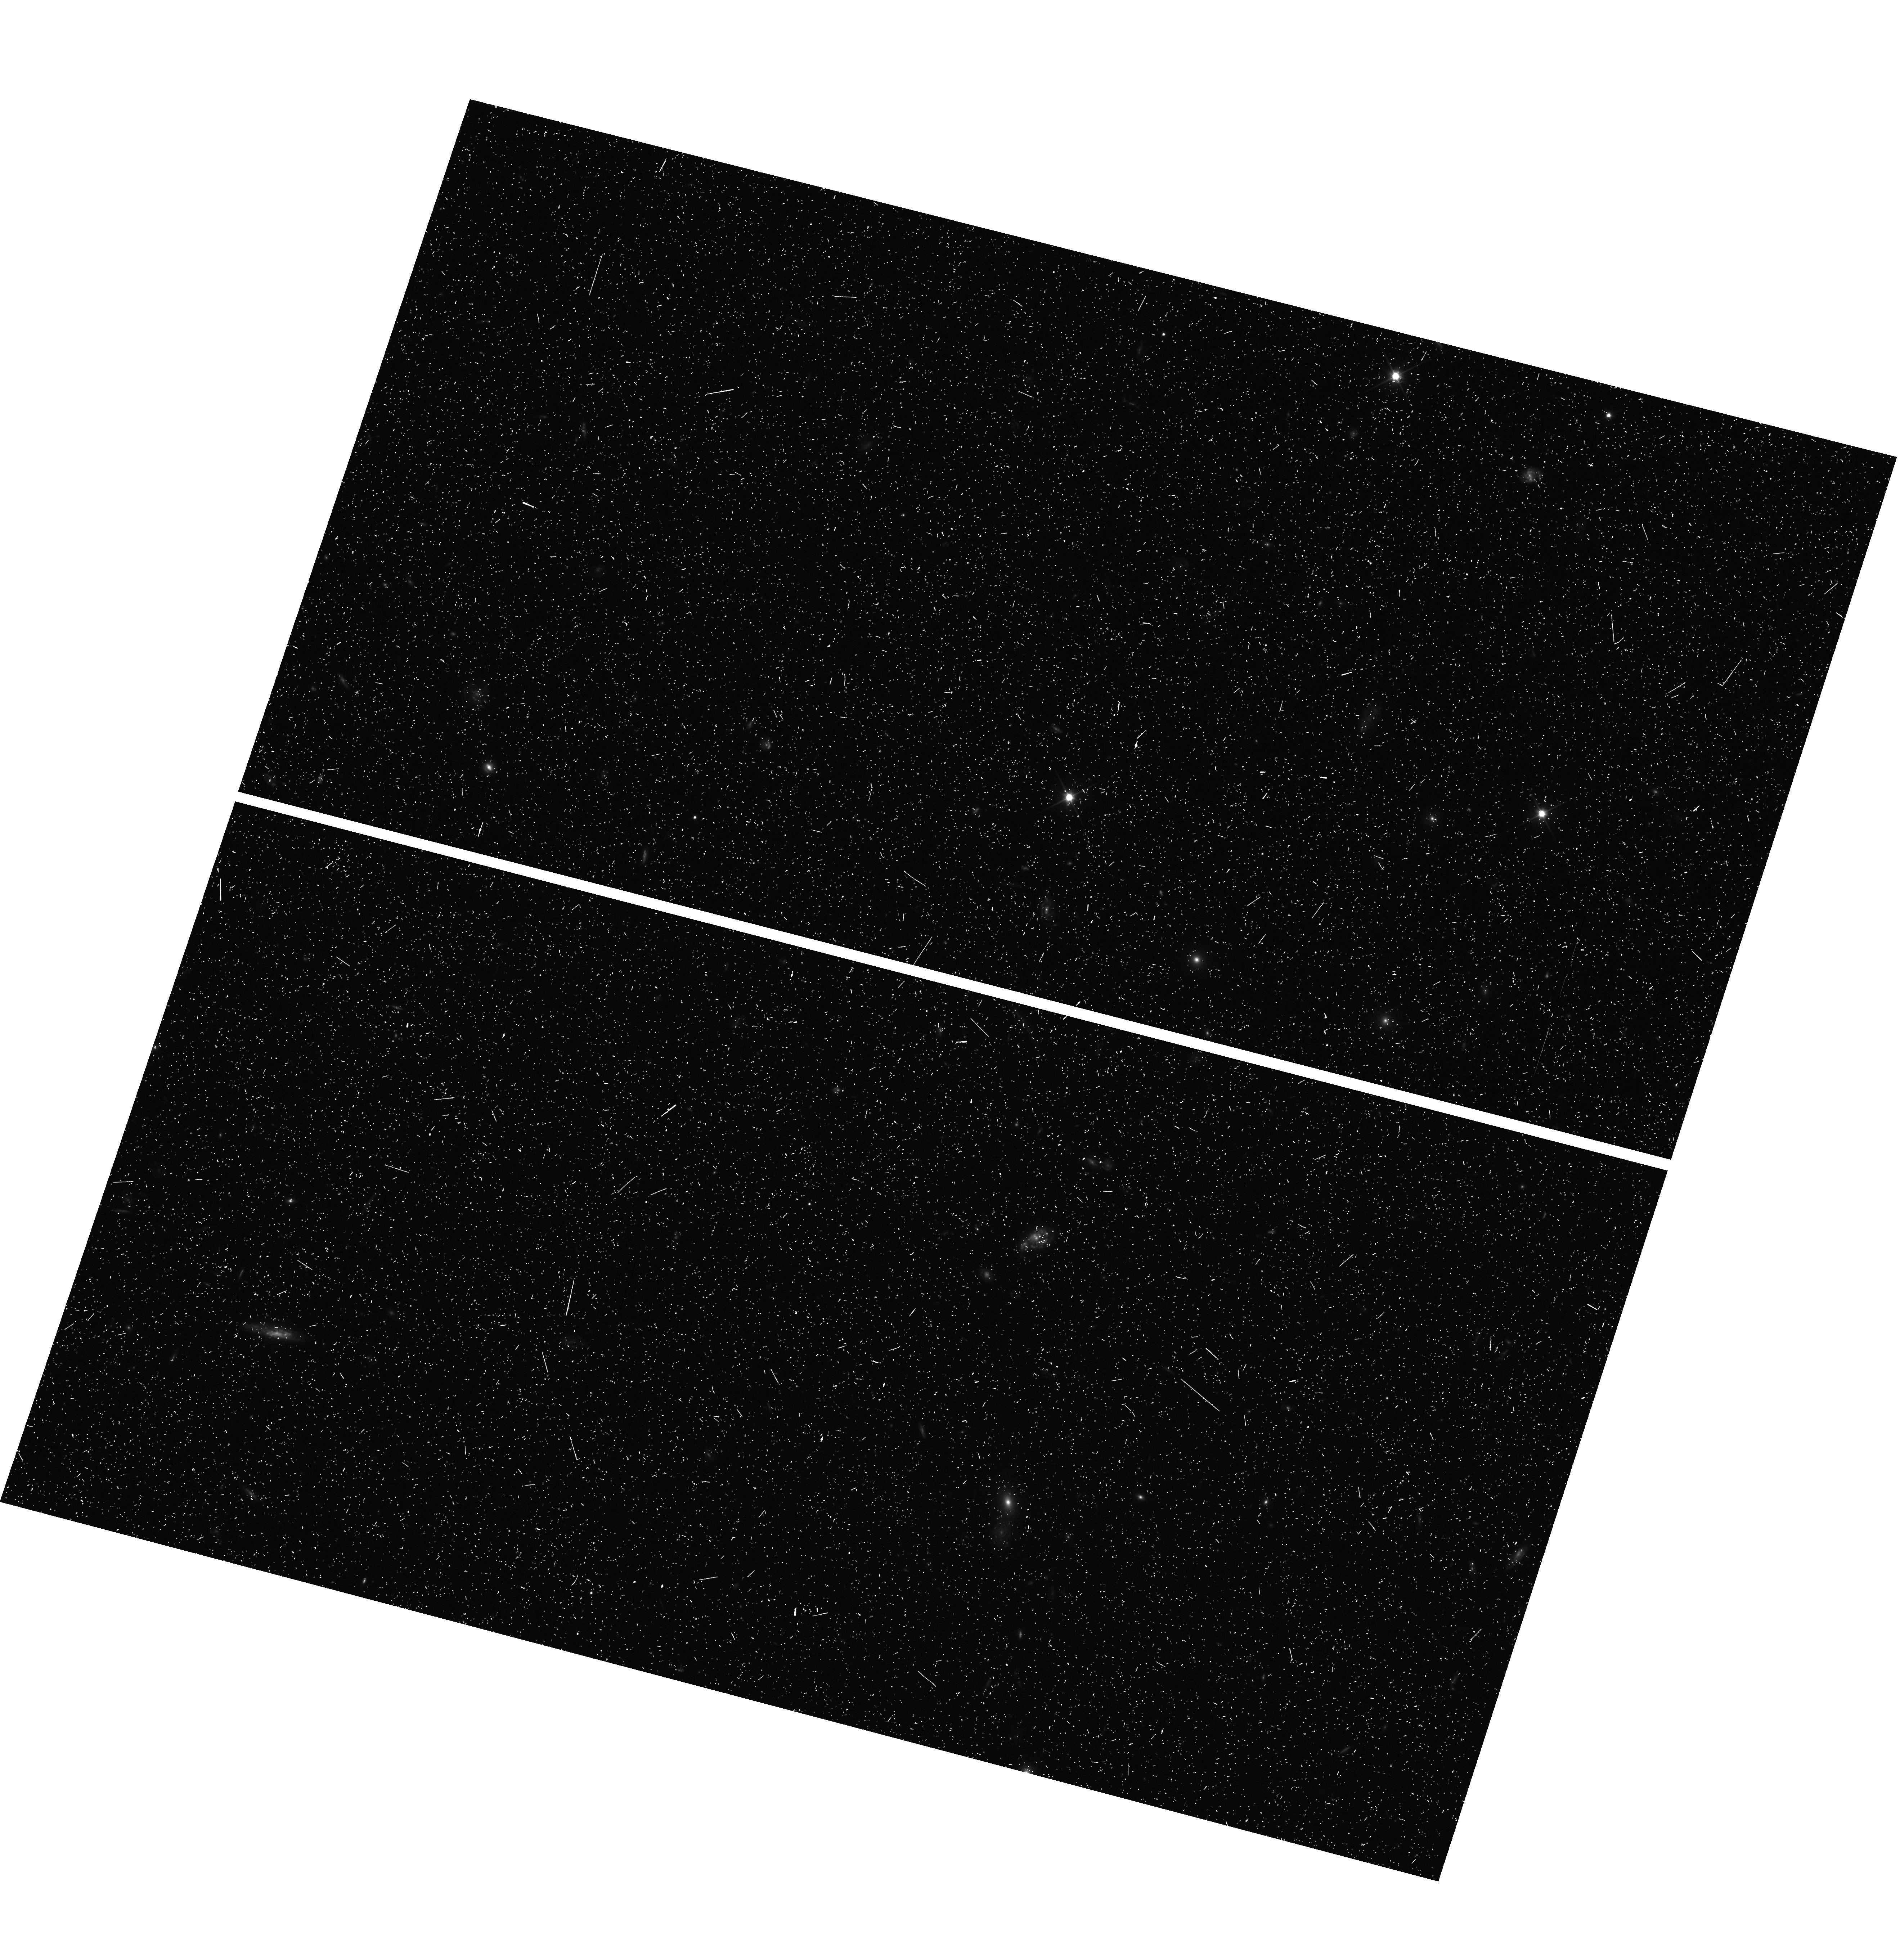
Target: CLJ1226+3332-WFC3PAR1. Instrument: WFC3/UVIS. Filter: F350LP. Exposure: 10 min. Observation ID: hst_12791_a0_wfc3_uvis_f350lp_ibxfa0

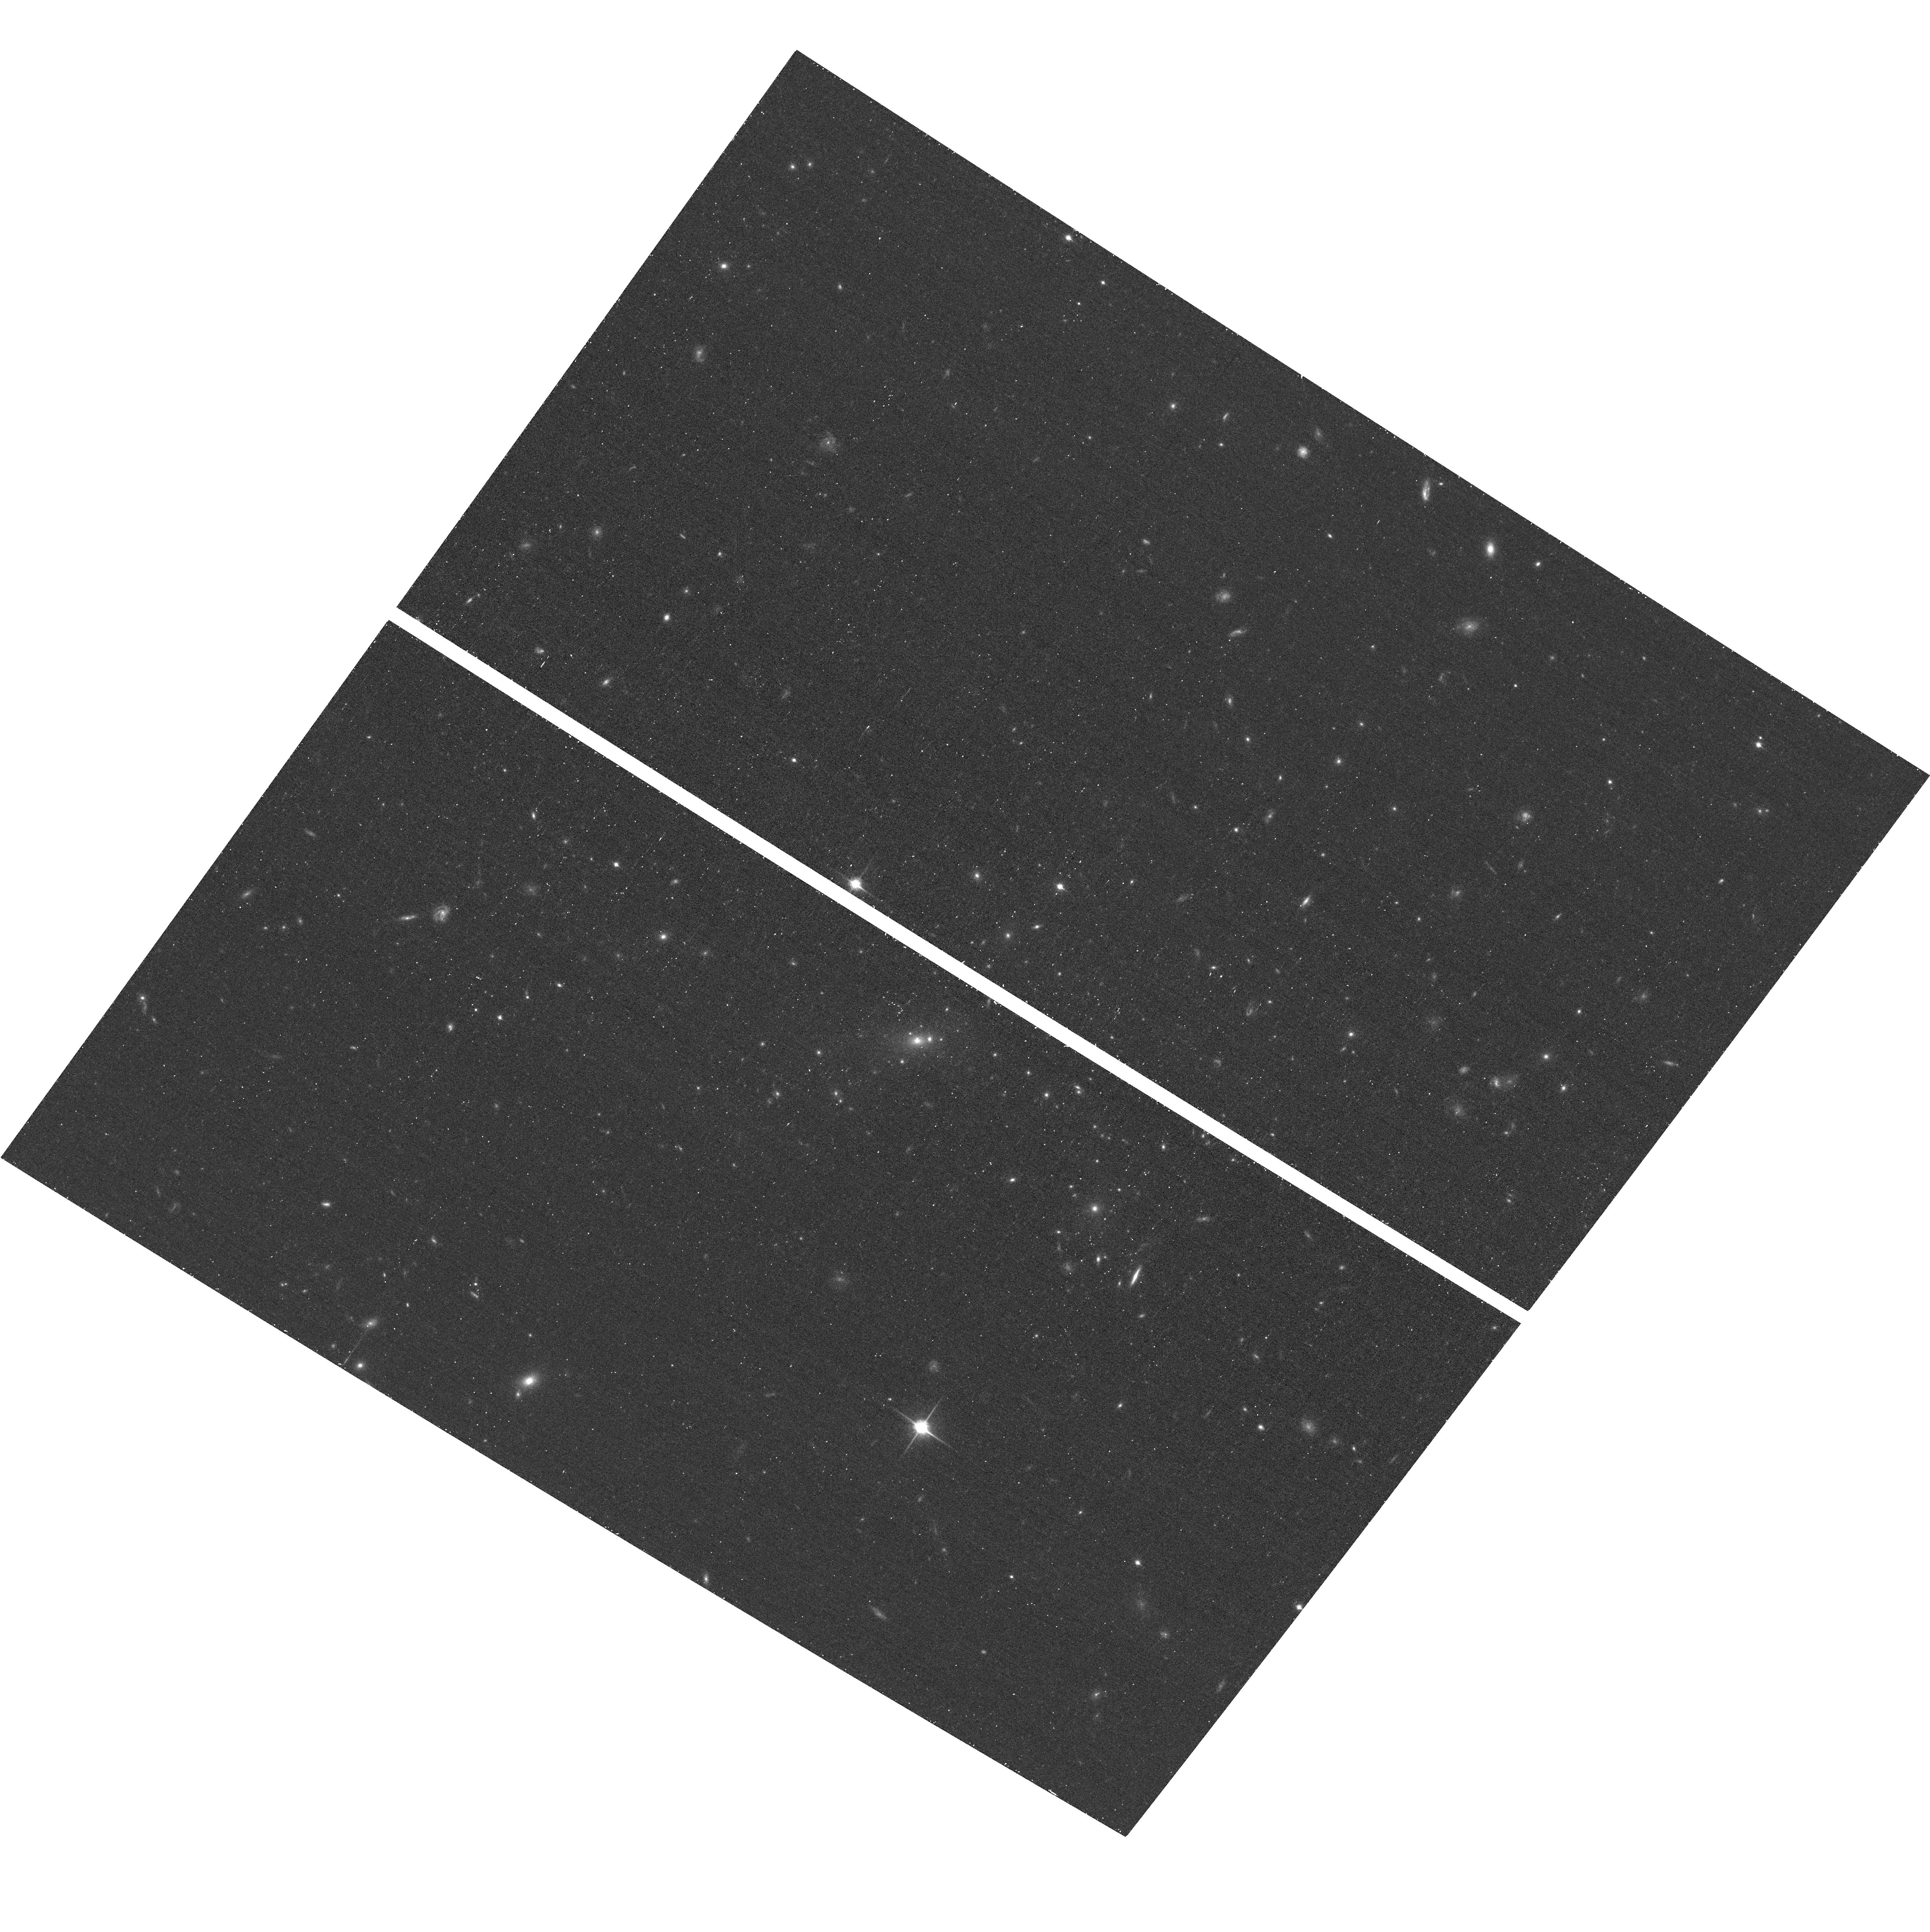
Target: CLJ1226+3332. Instrument: ACS/WFC. Filter: F850LP. Exposure: 20 min. Observation ID: hst_12791_b0_acs_wfc_f850lp_jbxfb0

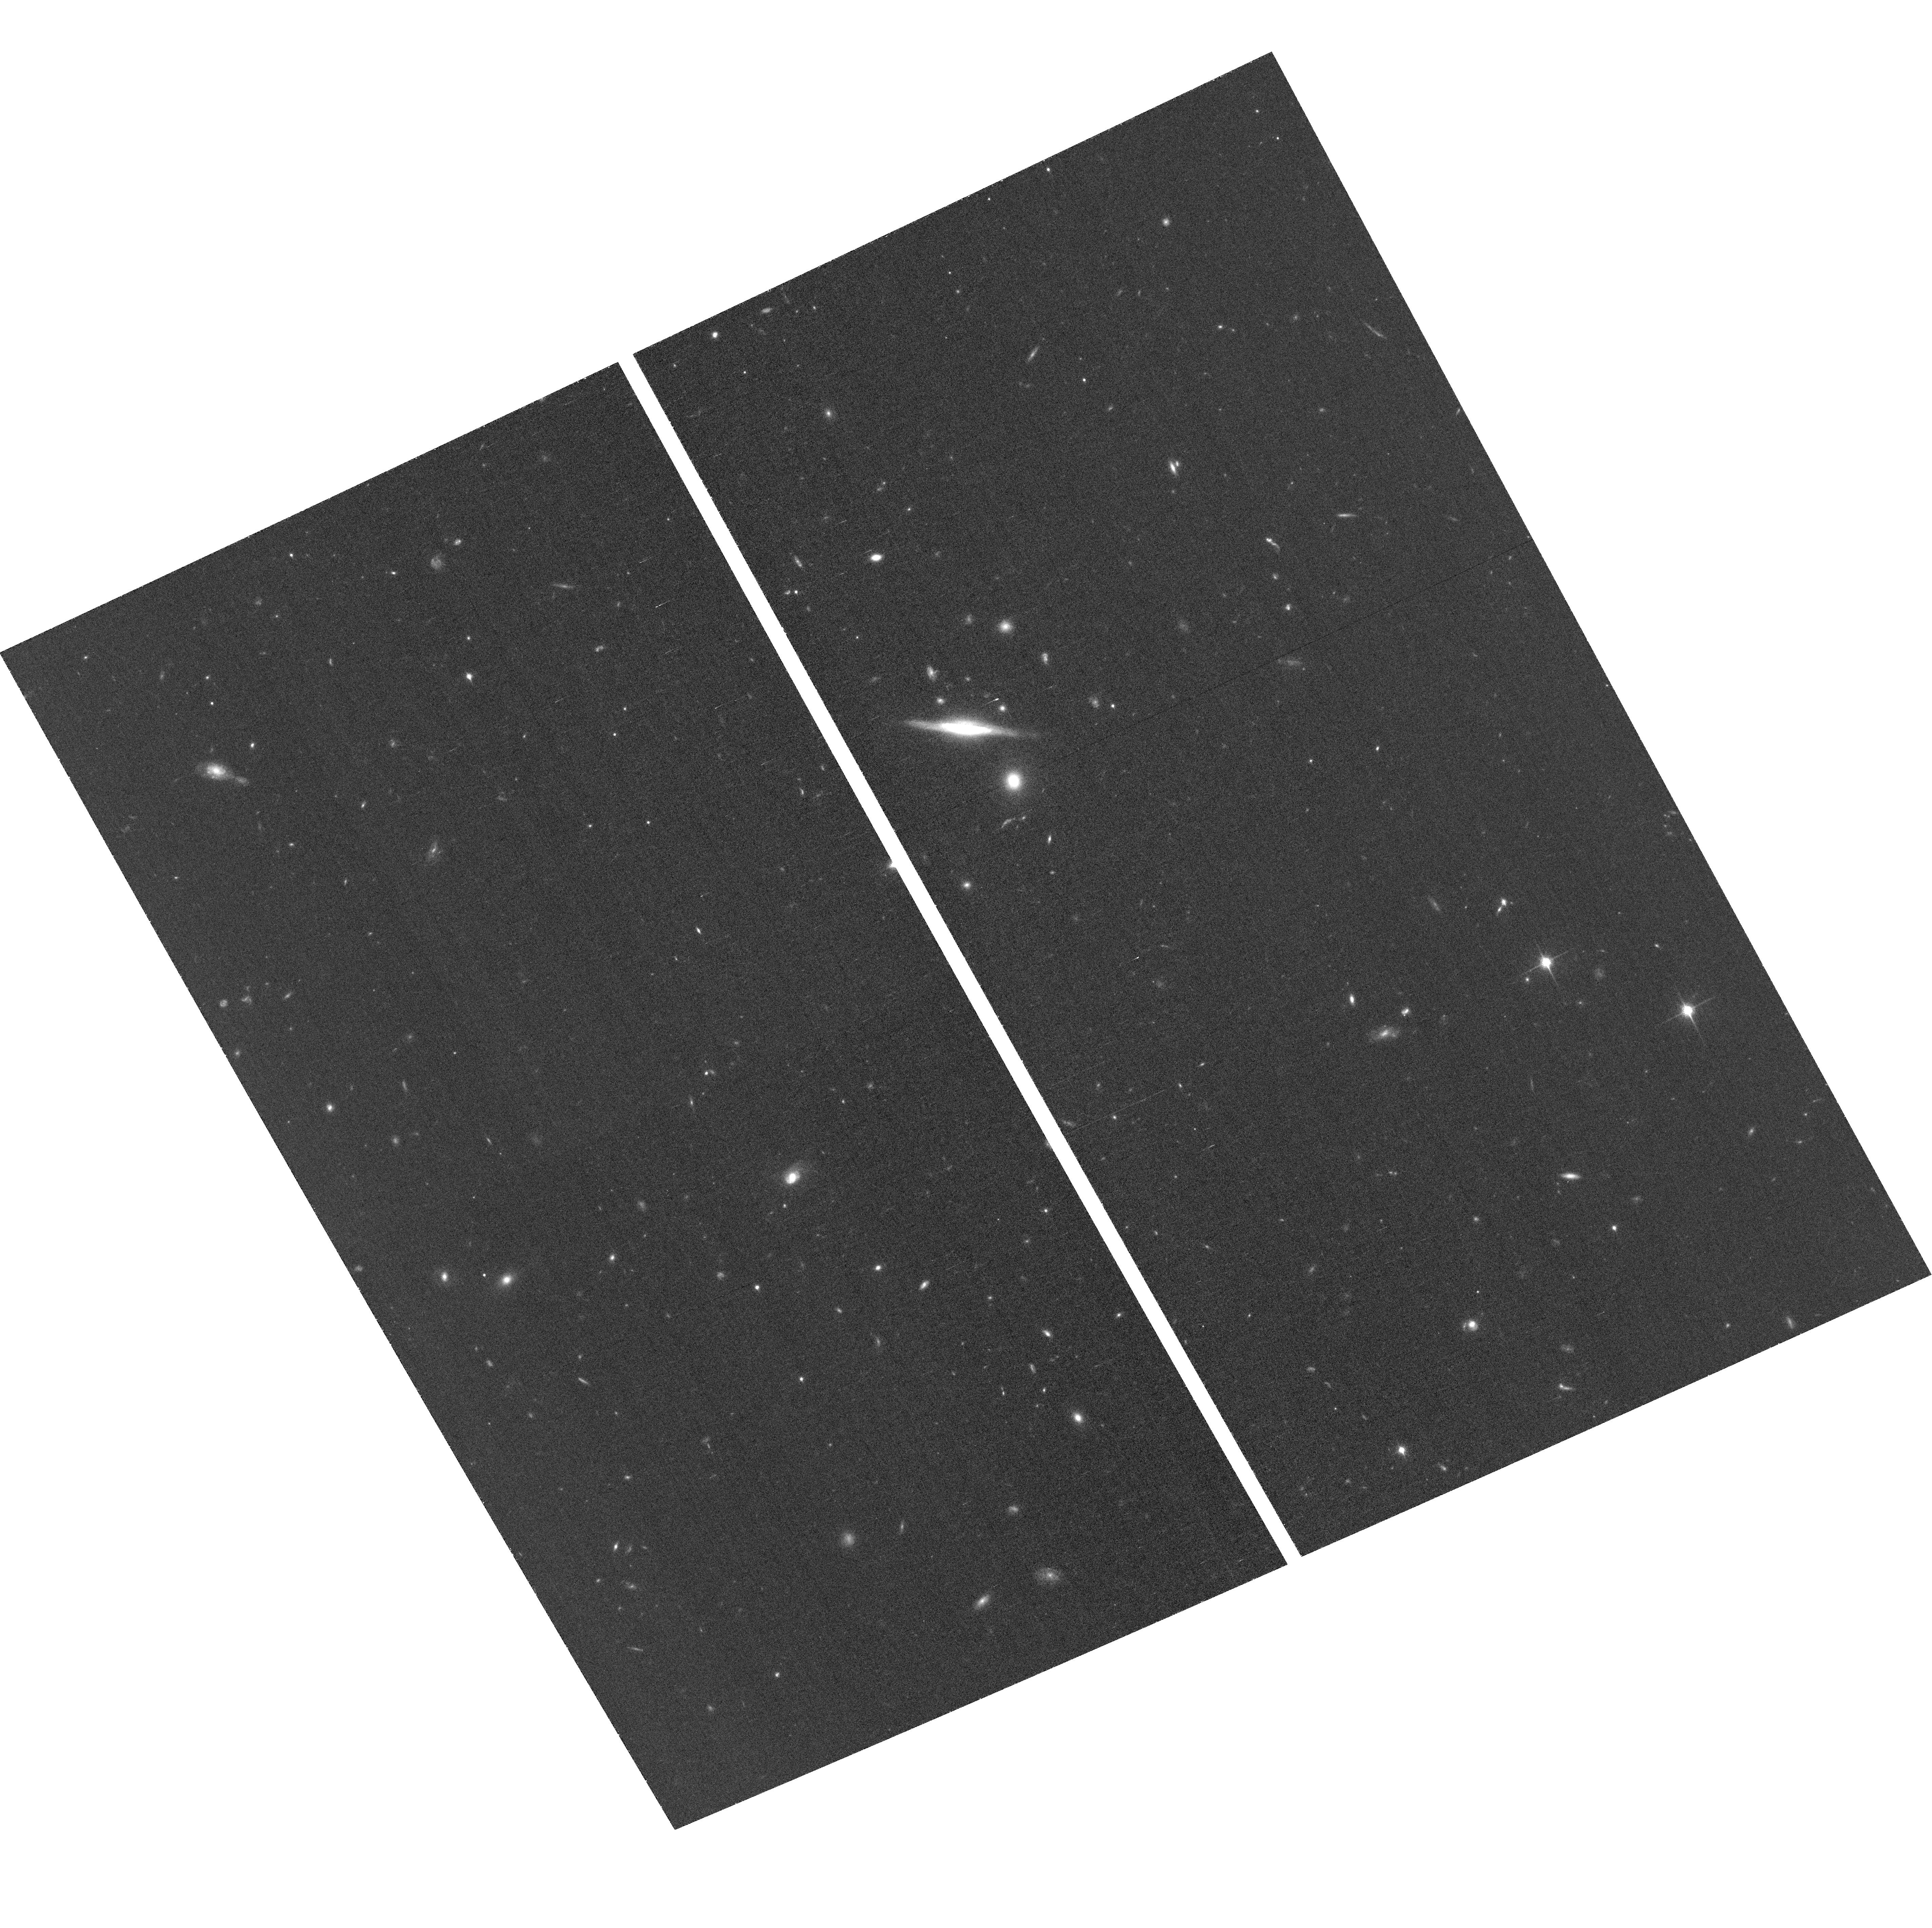
Target: CLJ1226+3332-ACSPAR1. Instrument: ACS/WFC. Filter: F850LP. Exposure: 1 h. Observation ID: hst_12791_a6_acs_wfc_f850lp_jbxfa6

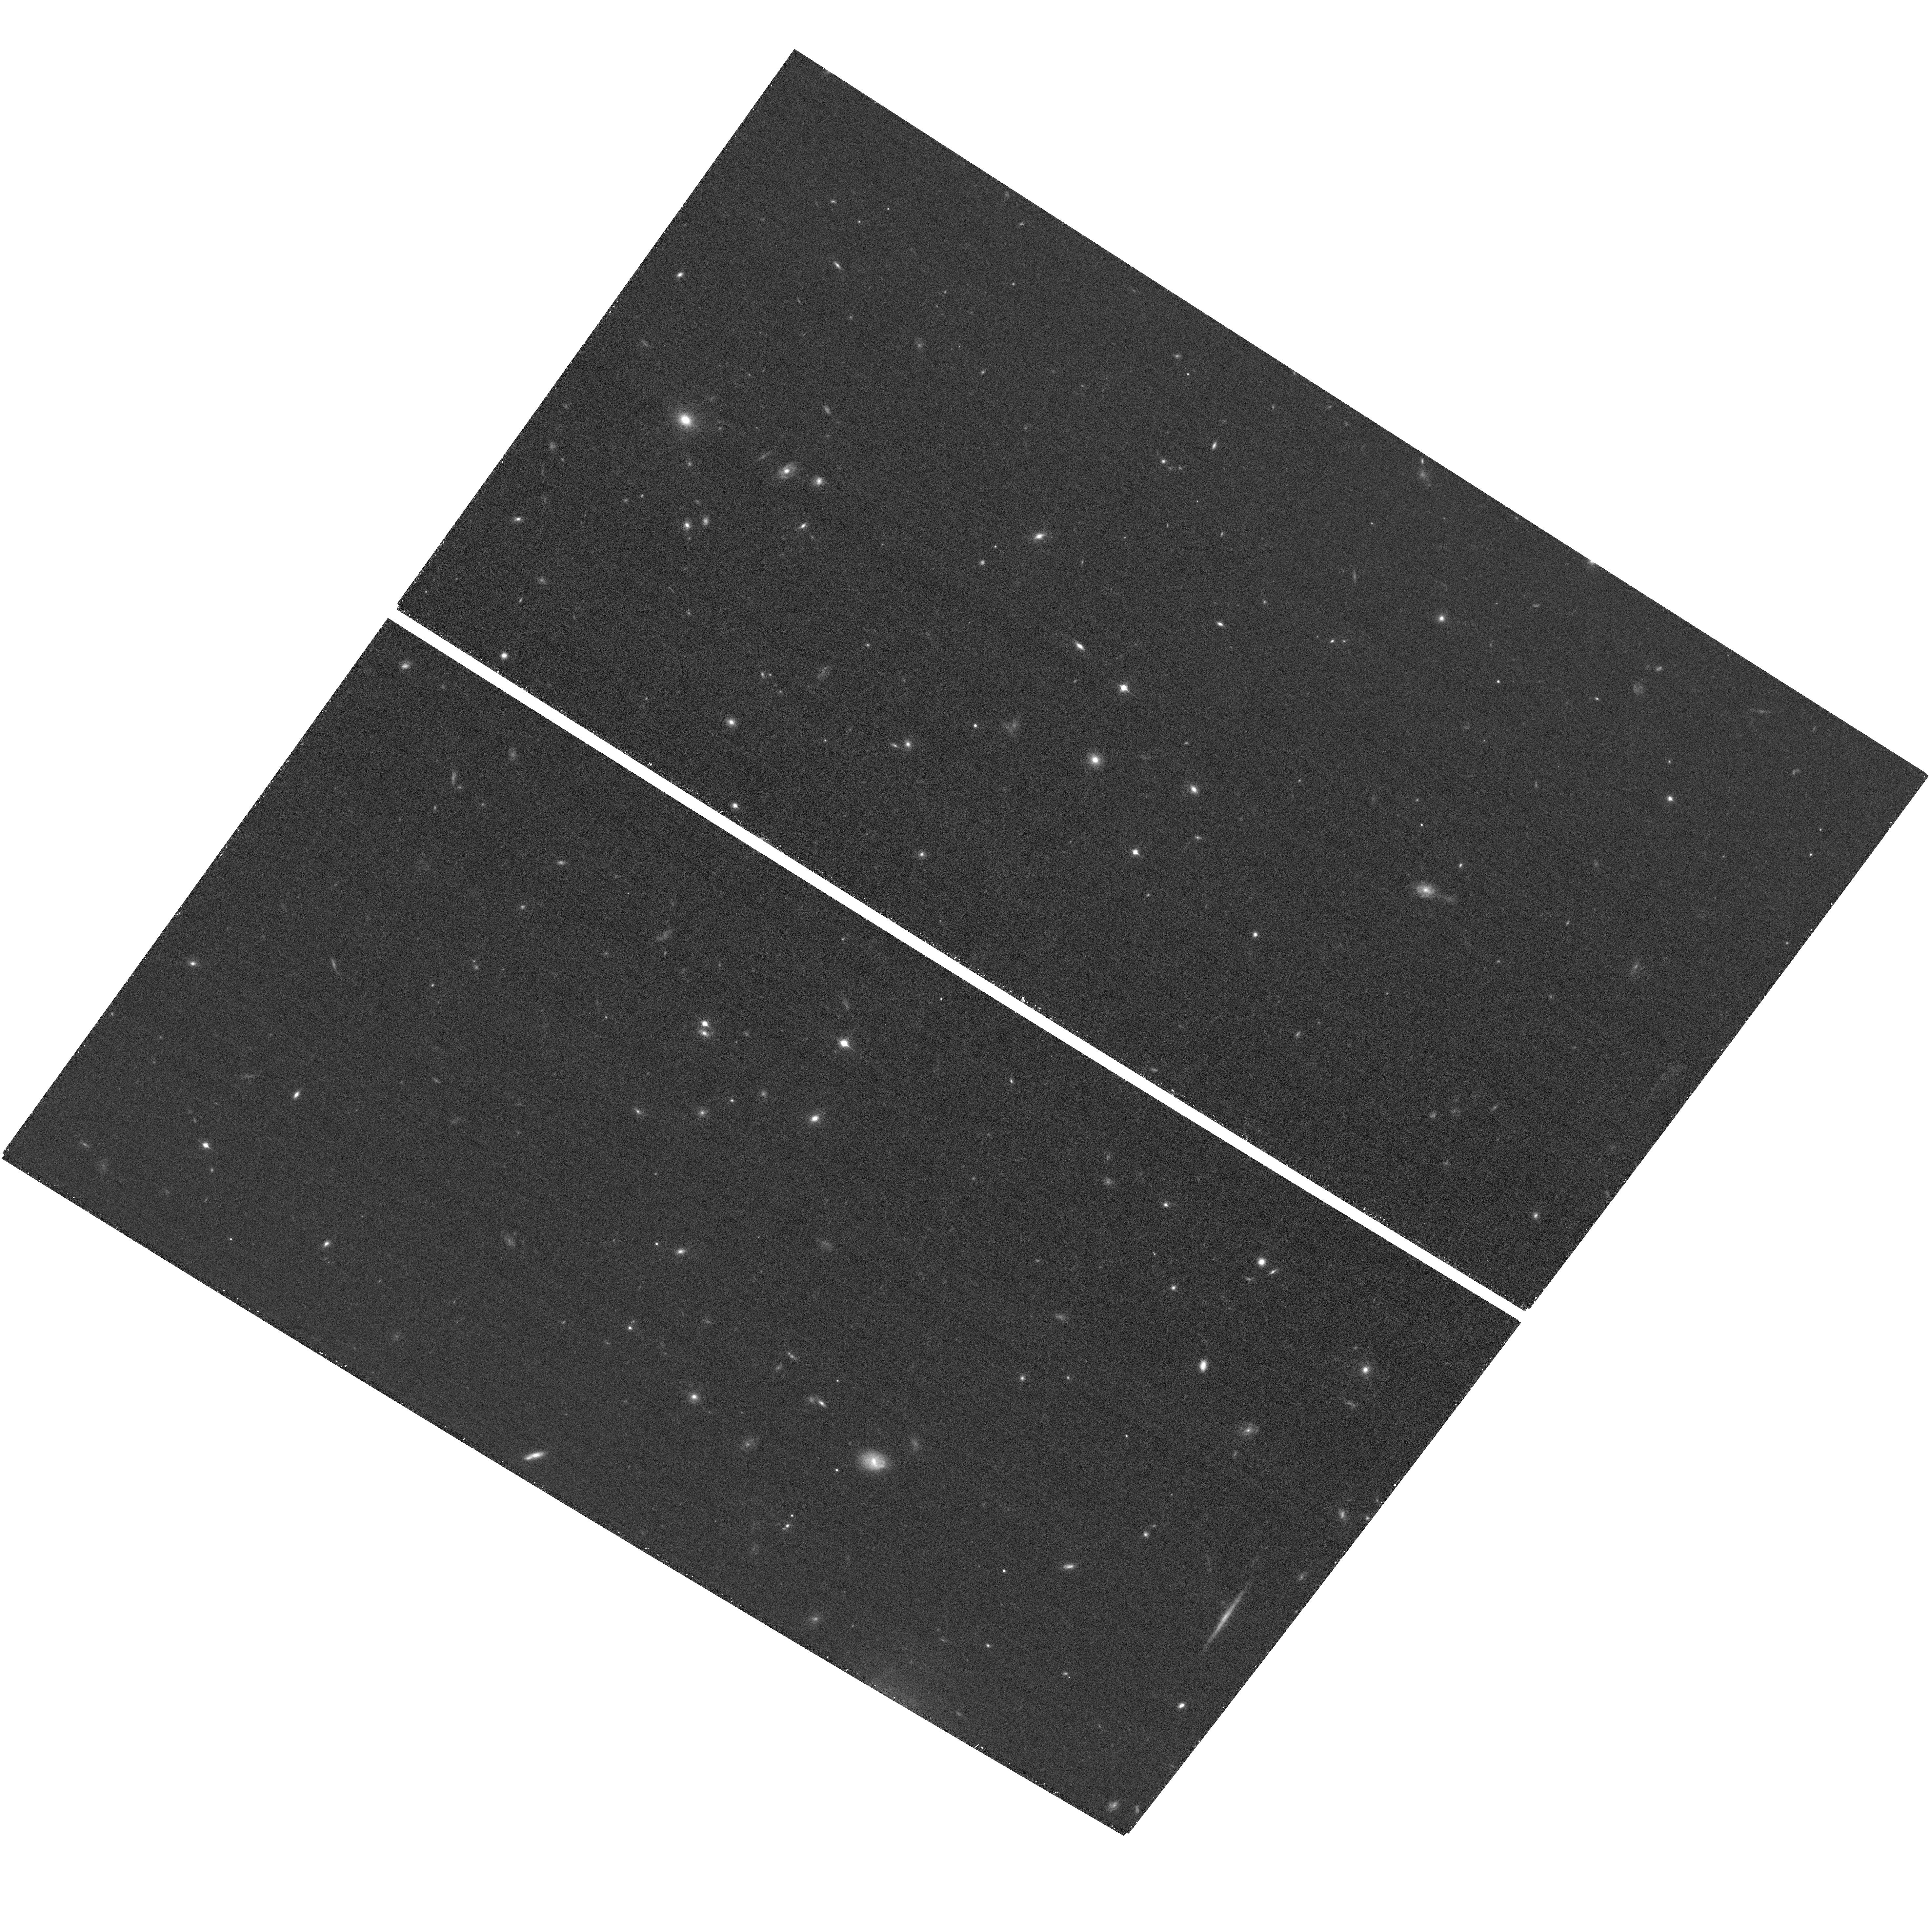
Target: CLJ1226+3332-ACSPAR2. Instrument: ACS/WFC. Filter: F850LP. Exposure: 26 min. Observation ID: hst_12791_b1_acs_wfc_f850lp_jbxfb1

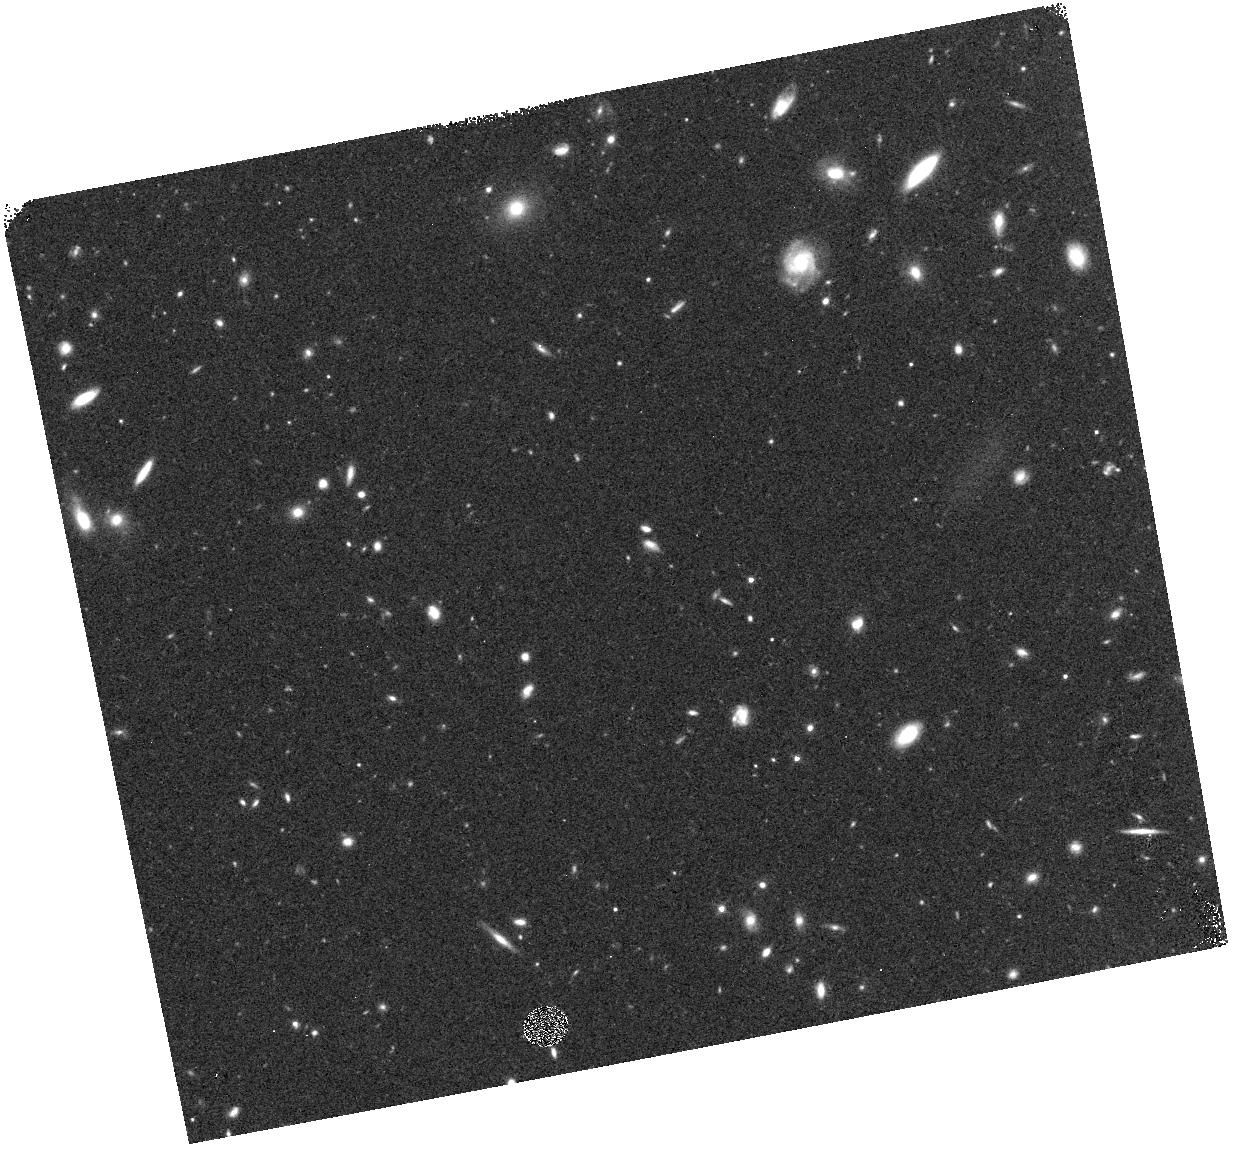
Target: CLJ1226+3332-WFC3PAR2. Instrument: WFC3/IR. Filter: F125W. Exposure: 12 min. Observation ID: hst_12791_b0_wfc3_ir_f125w_ibxfb0

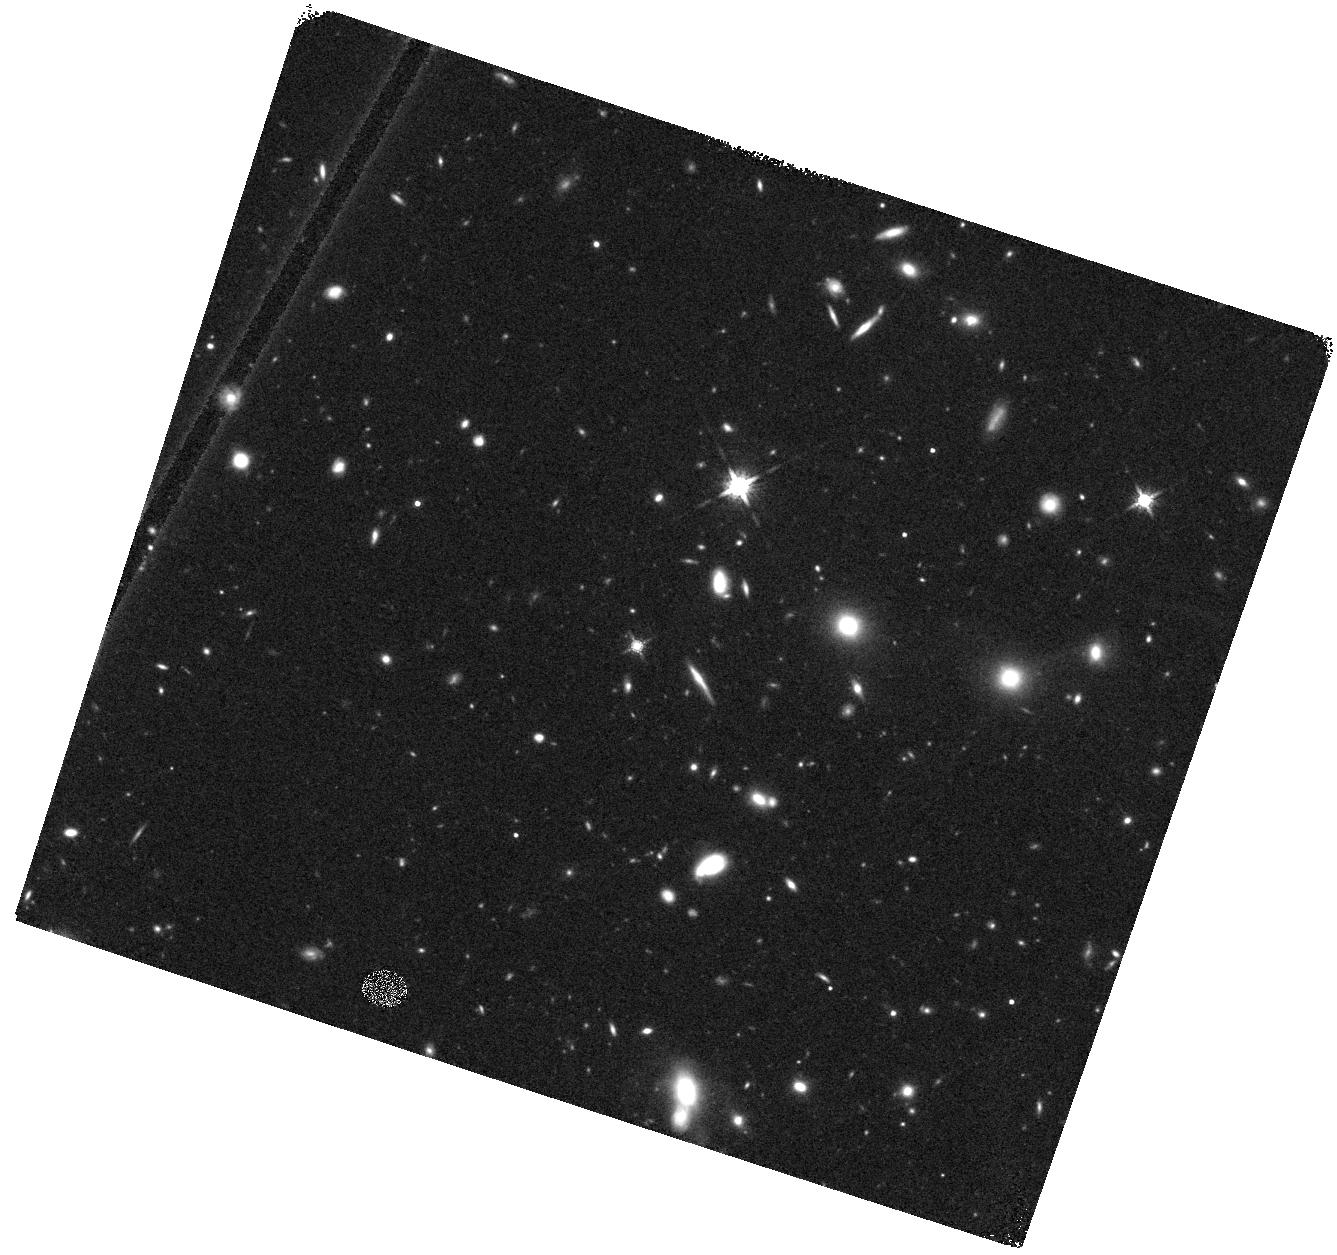
Target: CLJ1226+3332-WFC3PAR1. Instrument: WFC3/IR. Filter: F160W. Exposure: 22 min. Observation ID: hst_12791_a5_wfc3_ir_f160w_ibxfa5

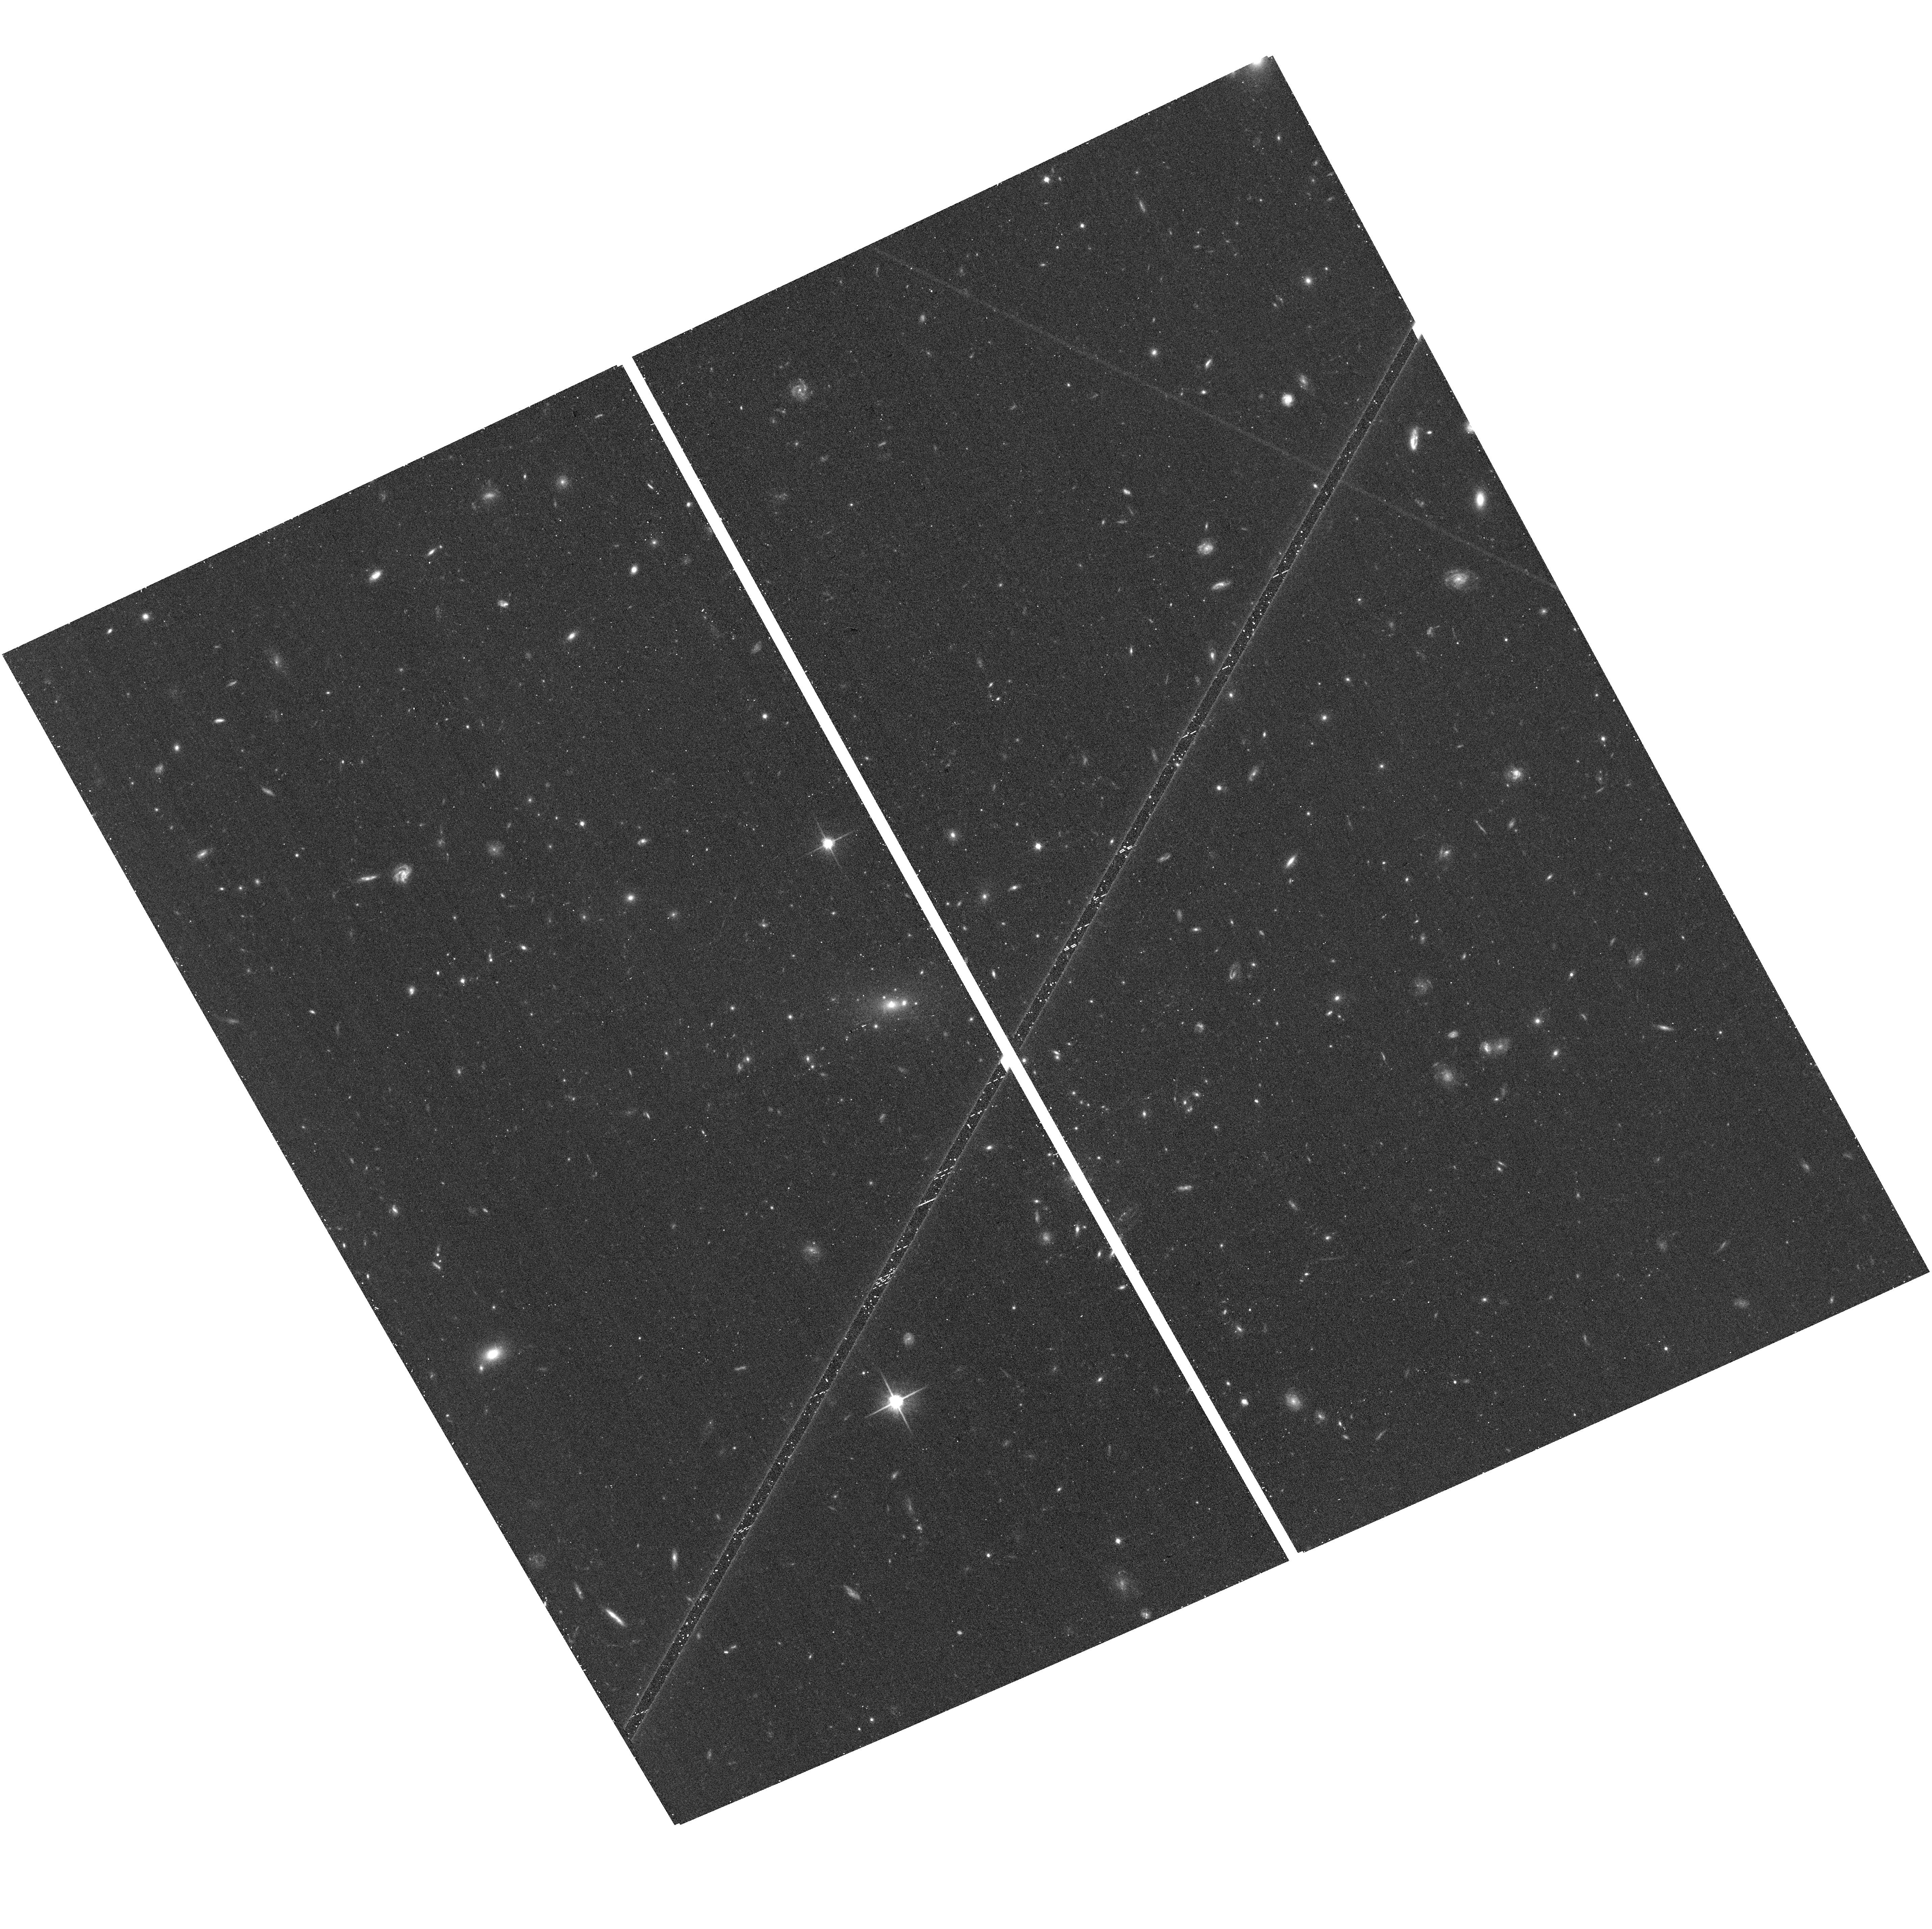
Target: CLJ1226+3332. Instrument: ACS/WFC. Filter: F814W. Exposure: 17 min. Observation ID: hst_12791_a5_acs_wfc_f814w_jbxfa5

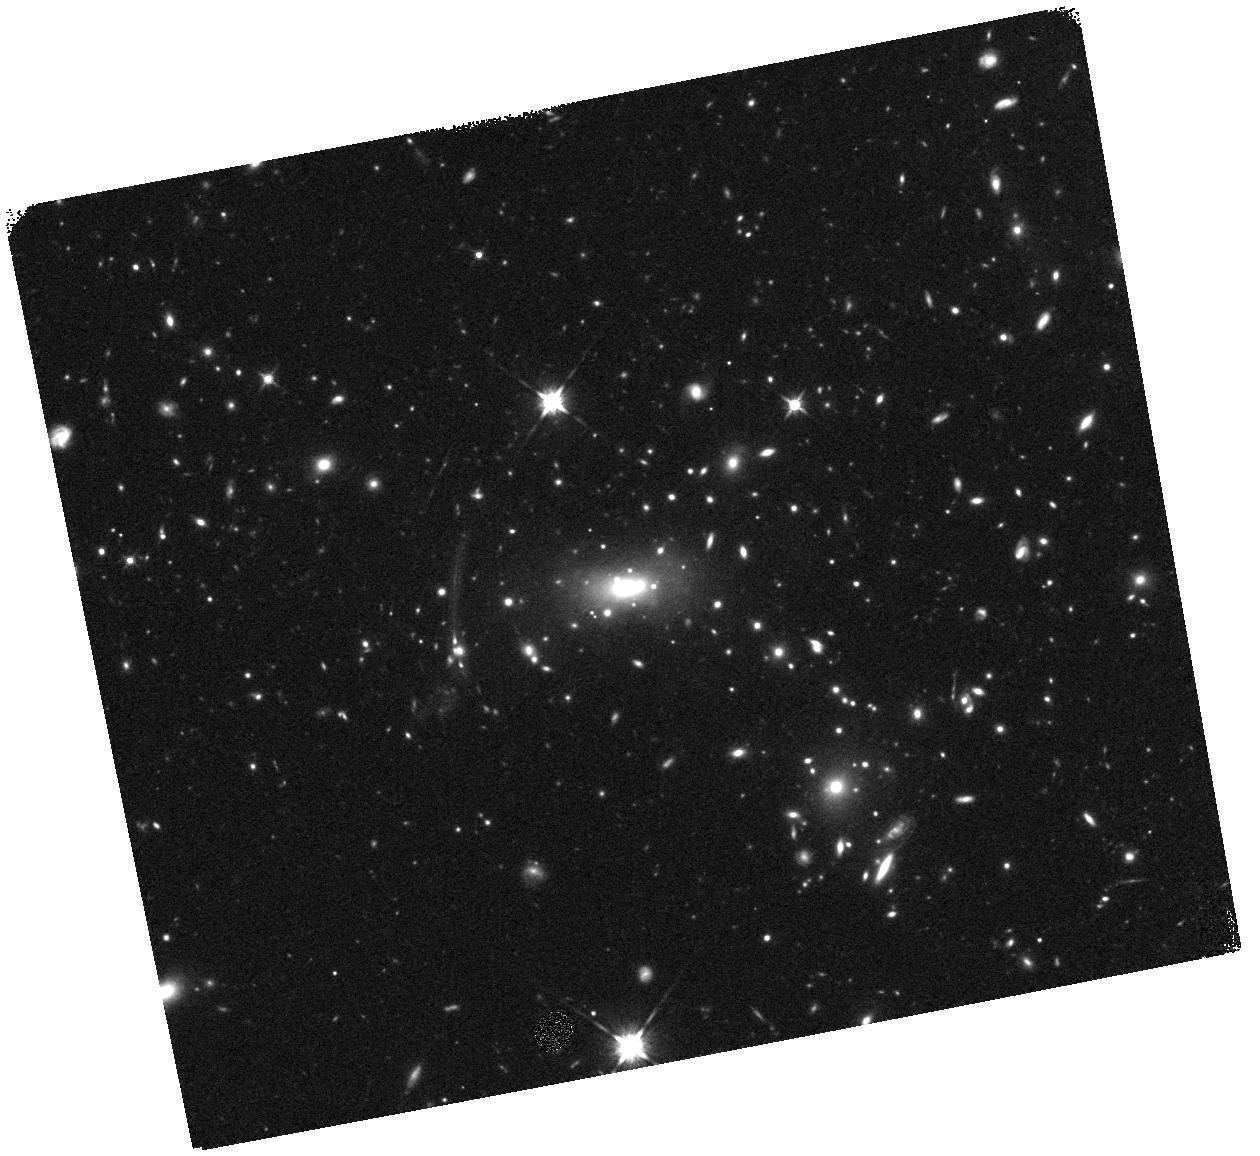
Target: CLJ1226+3332. Instrument: WFC3/IR. Filter: F140W. Exposure: 22 min. Observation ID: hst_12791_b6_wfc3_ir_f140w_ibxfb6

Through a Lens, Darkly - New Constraints on the Fundamental Components of the Cosmos (PI: Postman, Marc)

As the most massive objects in the universe, galaxy clusters represent important signposts in our story of structure evolution, and are the ultimate telescopic lenses, placing gravitationally lensed galaxies from the earliest epochs in comfortable reach for careful study. We take full advantage of the refurbished ACS and WFC3 cameras to deliver deep 14-filter images of 25 carefully chosen clusters. These will enable us to address timely and substantive questions about dark matter, dark energy, and galaxy evolution well beyond z=7. These X-ray clusters are chosen to be free of lensing bias and to span a wide range of redshift and mass. By combining strong and weak lensing, we will obtain the definitive mass profile of relaxed clusters to confront the distinctive prediction of the standard LambdaCDM model. Detailed maps of internal structure will be enabled by ~1, 000 new multiply-imaged lensed sources to AB=26, all with precise (2% x (1+z)) photometric redshift measurements, thanks to WFC3's UV and IR coverage. A supernovae search in parallel (with low magnification uncertainties) will extend the Hubble diagram of SN1a to z>1.5, testing the constancy of dark energy with time and probing progenitor evolution. Our homogeneous panchromatic deep imaging of this cluster sample will constitute a vast legacy archive for studies of the formation and evolution of structure.